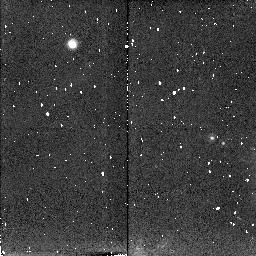
Target: NEPTUNE-PROTEUS. Instrument: NICMOS/NIC2. Filter: F204M. Exposure: 6 min. Observation ID: n4sn01040

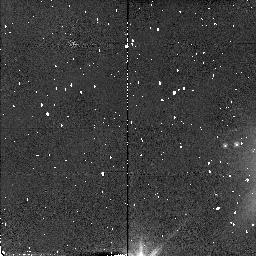
Target: NEPTUNE-PROTEUS. Instrument: NICMOS/NIC2. Filter: F110W. Exposure: 2 min. Observation ID: n4sn01010

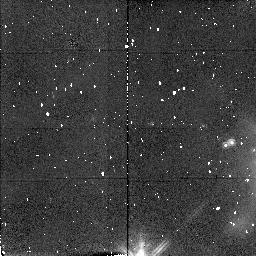
Target: NEPTUNE-PROTEUS. Instrument: NICMOS/NIC2. Filter: F160W. Exposure: 4 min. Observation ID: n4sn01020

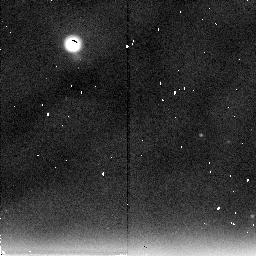
Target: NEPTUNE-PROTEUS. Instrument: NICMOS/NIC2. Filter: F237M. Exposure: 9 min. Observation ID: n4sn01060

NEAR-INFRARED SPECTRAL REFLECTIVITY OF PROTEUS (PI: Smith, Bradford A.)

Voyager provided no information on the spectral reflectivities of the small dark inner satellites that it discovered around Uranus and Neptune. These objects are too faint and too close to their respective planets to be well measured from the ground. Observations should be made when Proteus is near maximum elongation and with Neptune just outside the field of view. Multispectral filter photometry of Proteus, the brightest of the small dark Neptune satellites, will be done in filters identical to those used on Uranus's Puck. Proteus has an albedo of 0.07, similar to that of Puck, suggesting common origin. Intercomparisons will be made among the dark bodies of the outer solar system and the small, dark satellites of Mars.